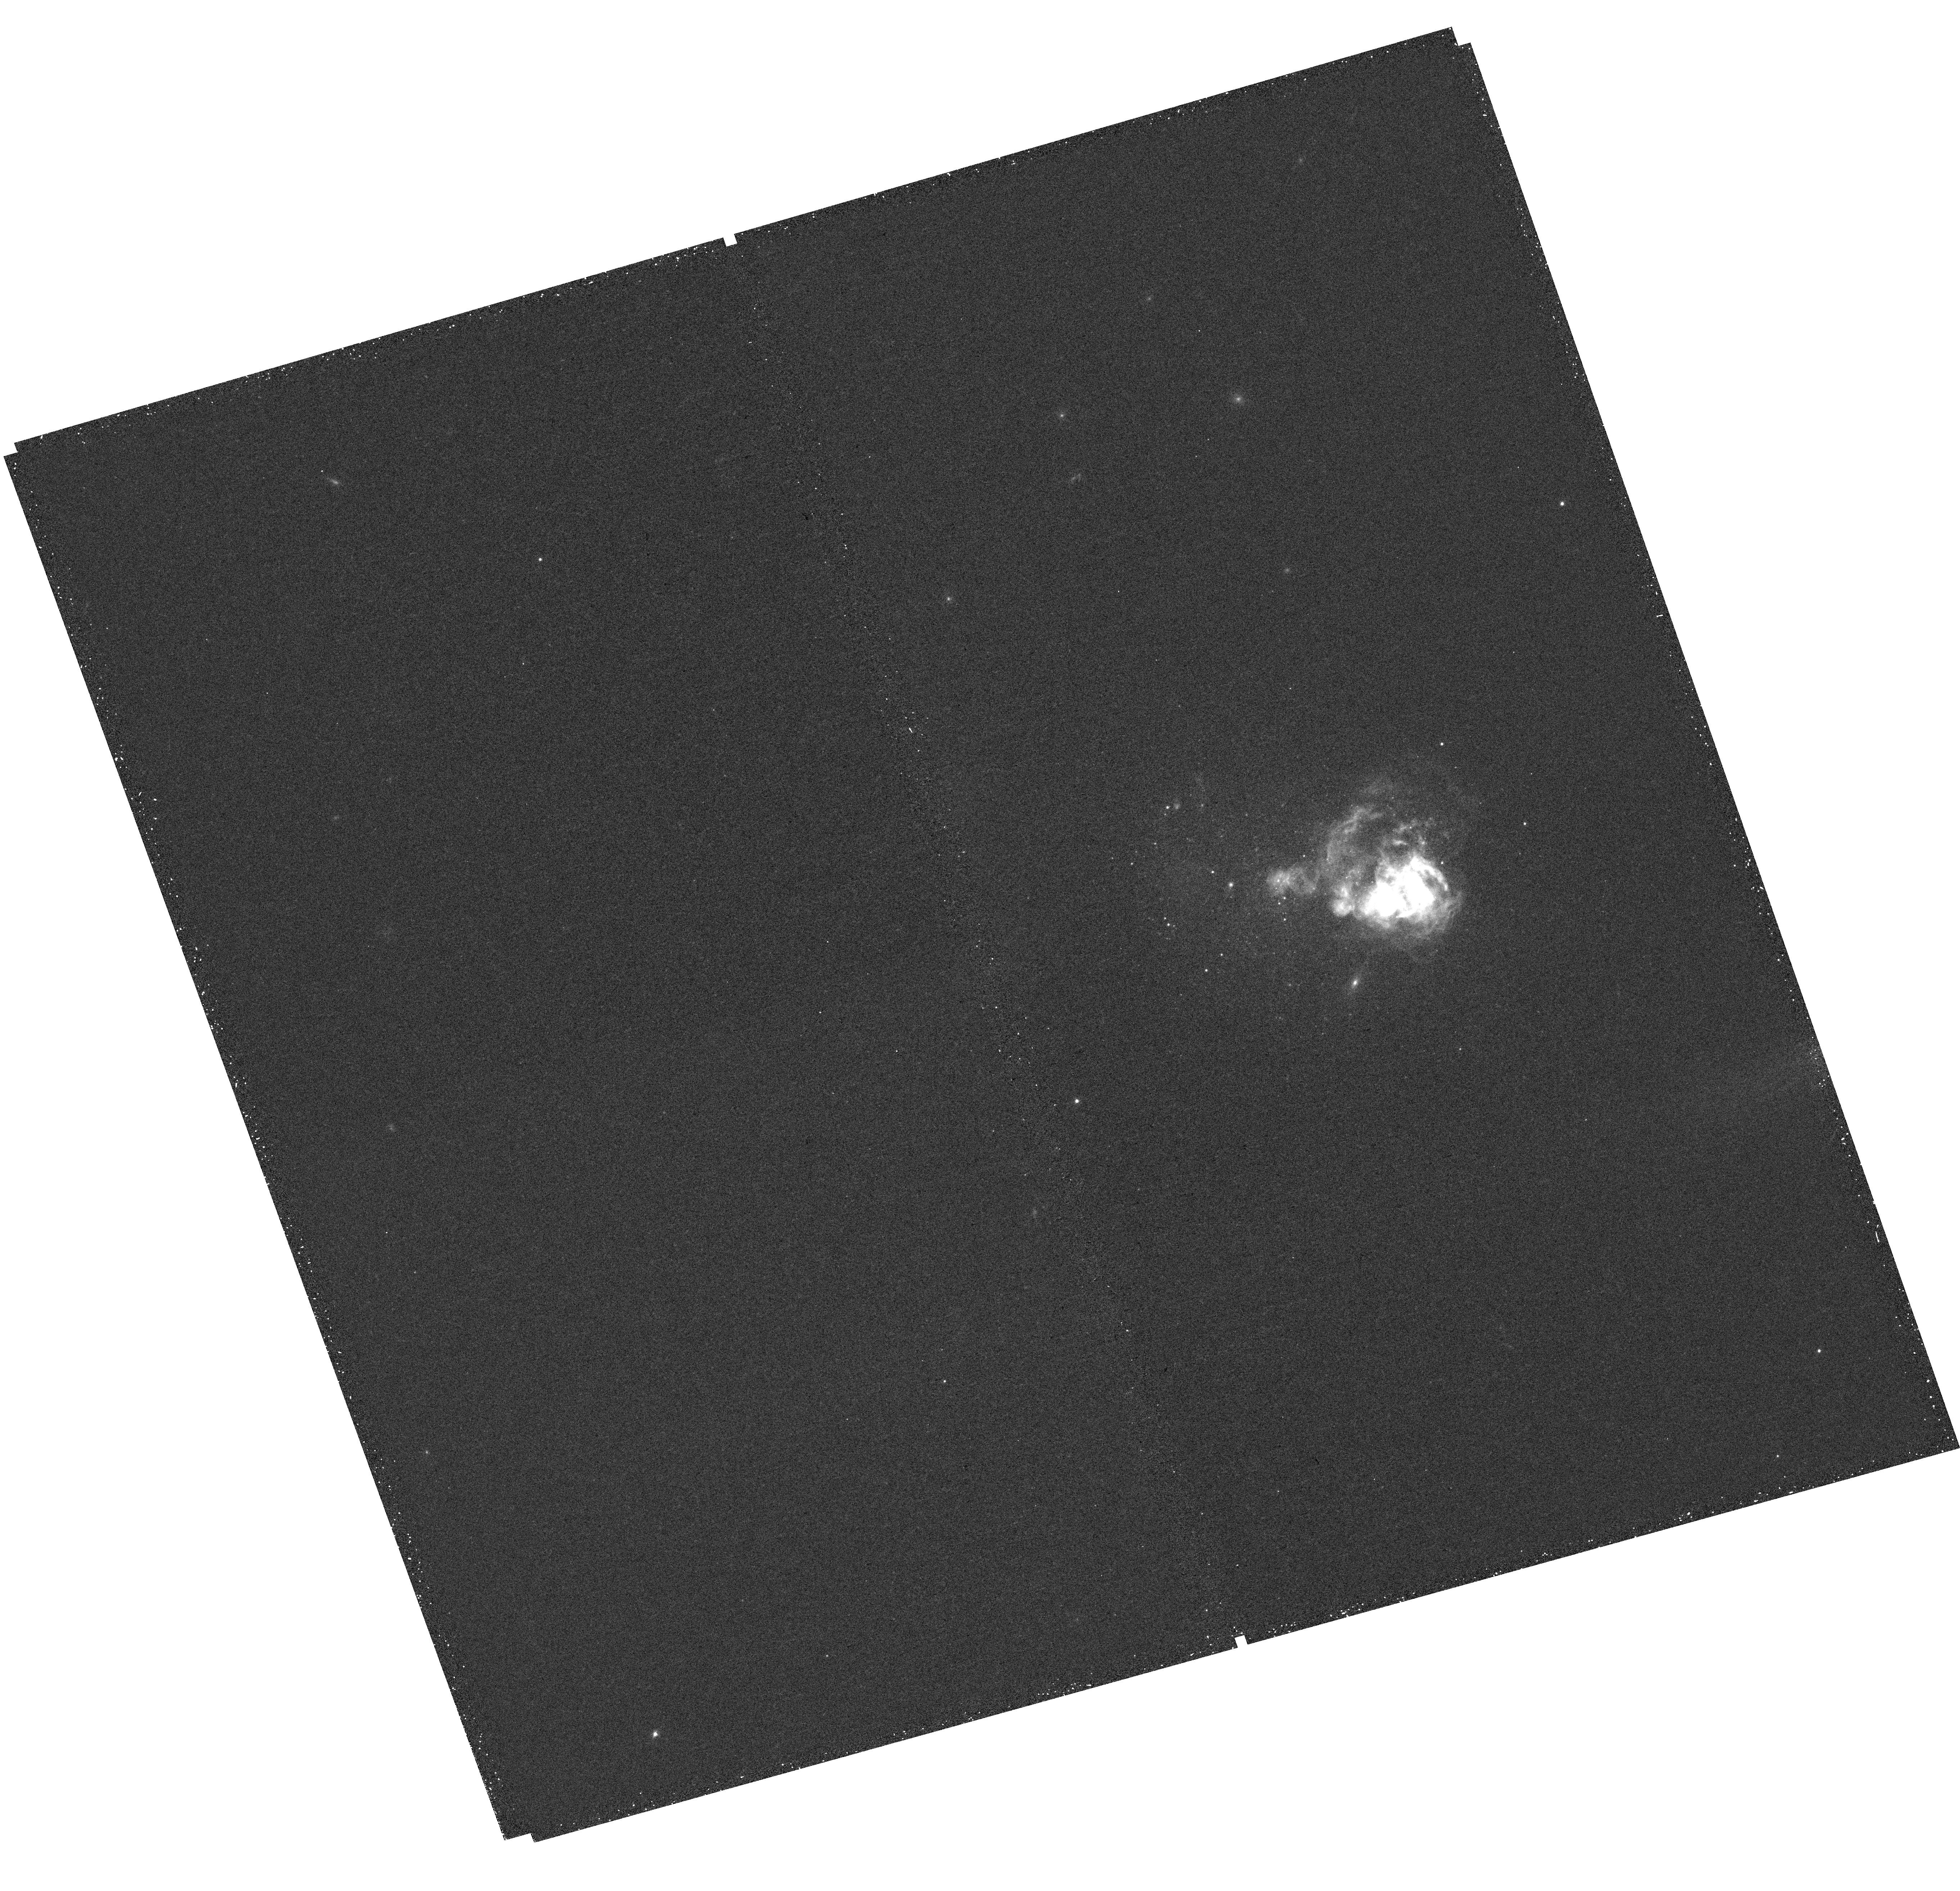
Target: UGCA281
Instrument: WFC3/UVIS
Filter: F657N
Exposure: 26 min
Observation ID: hst_13773_32_wfc3_uvis_f657n_icnk32

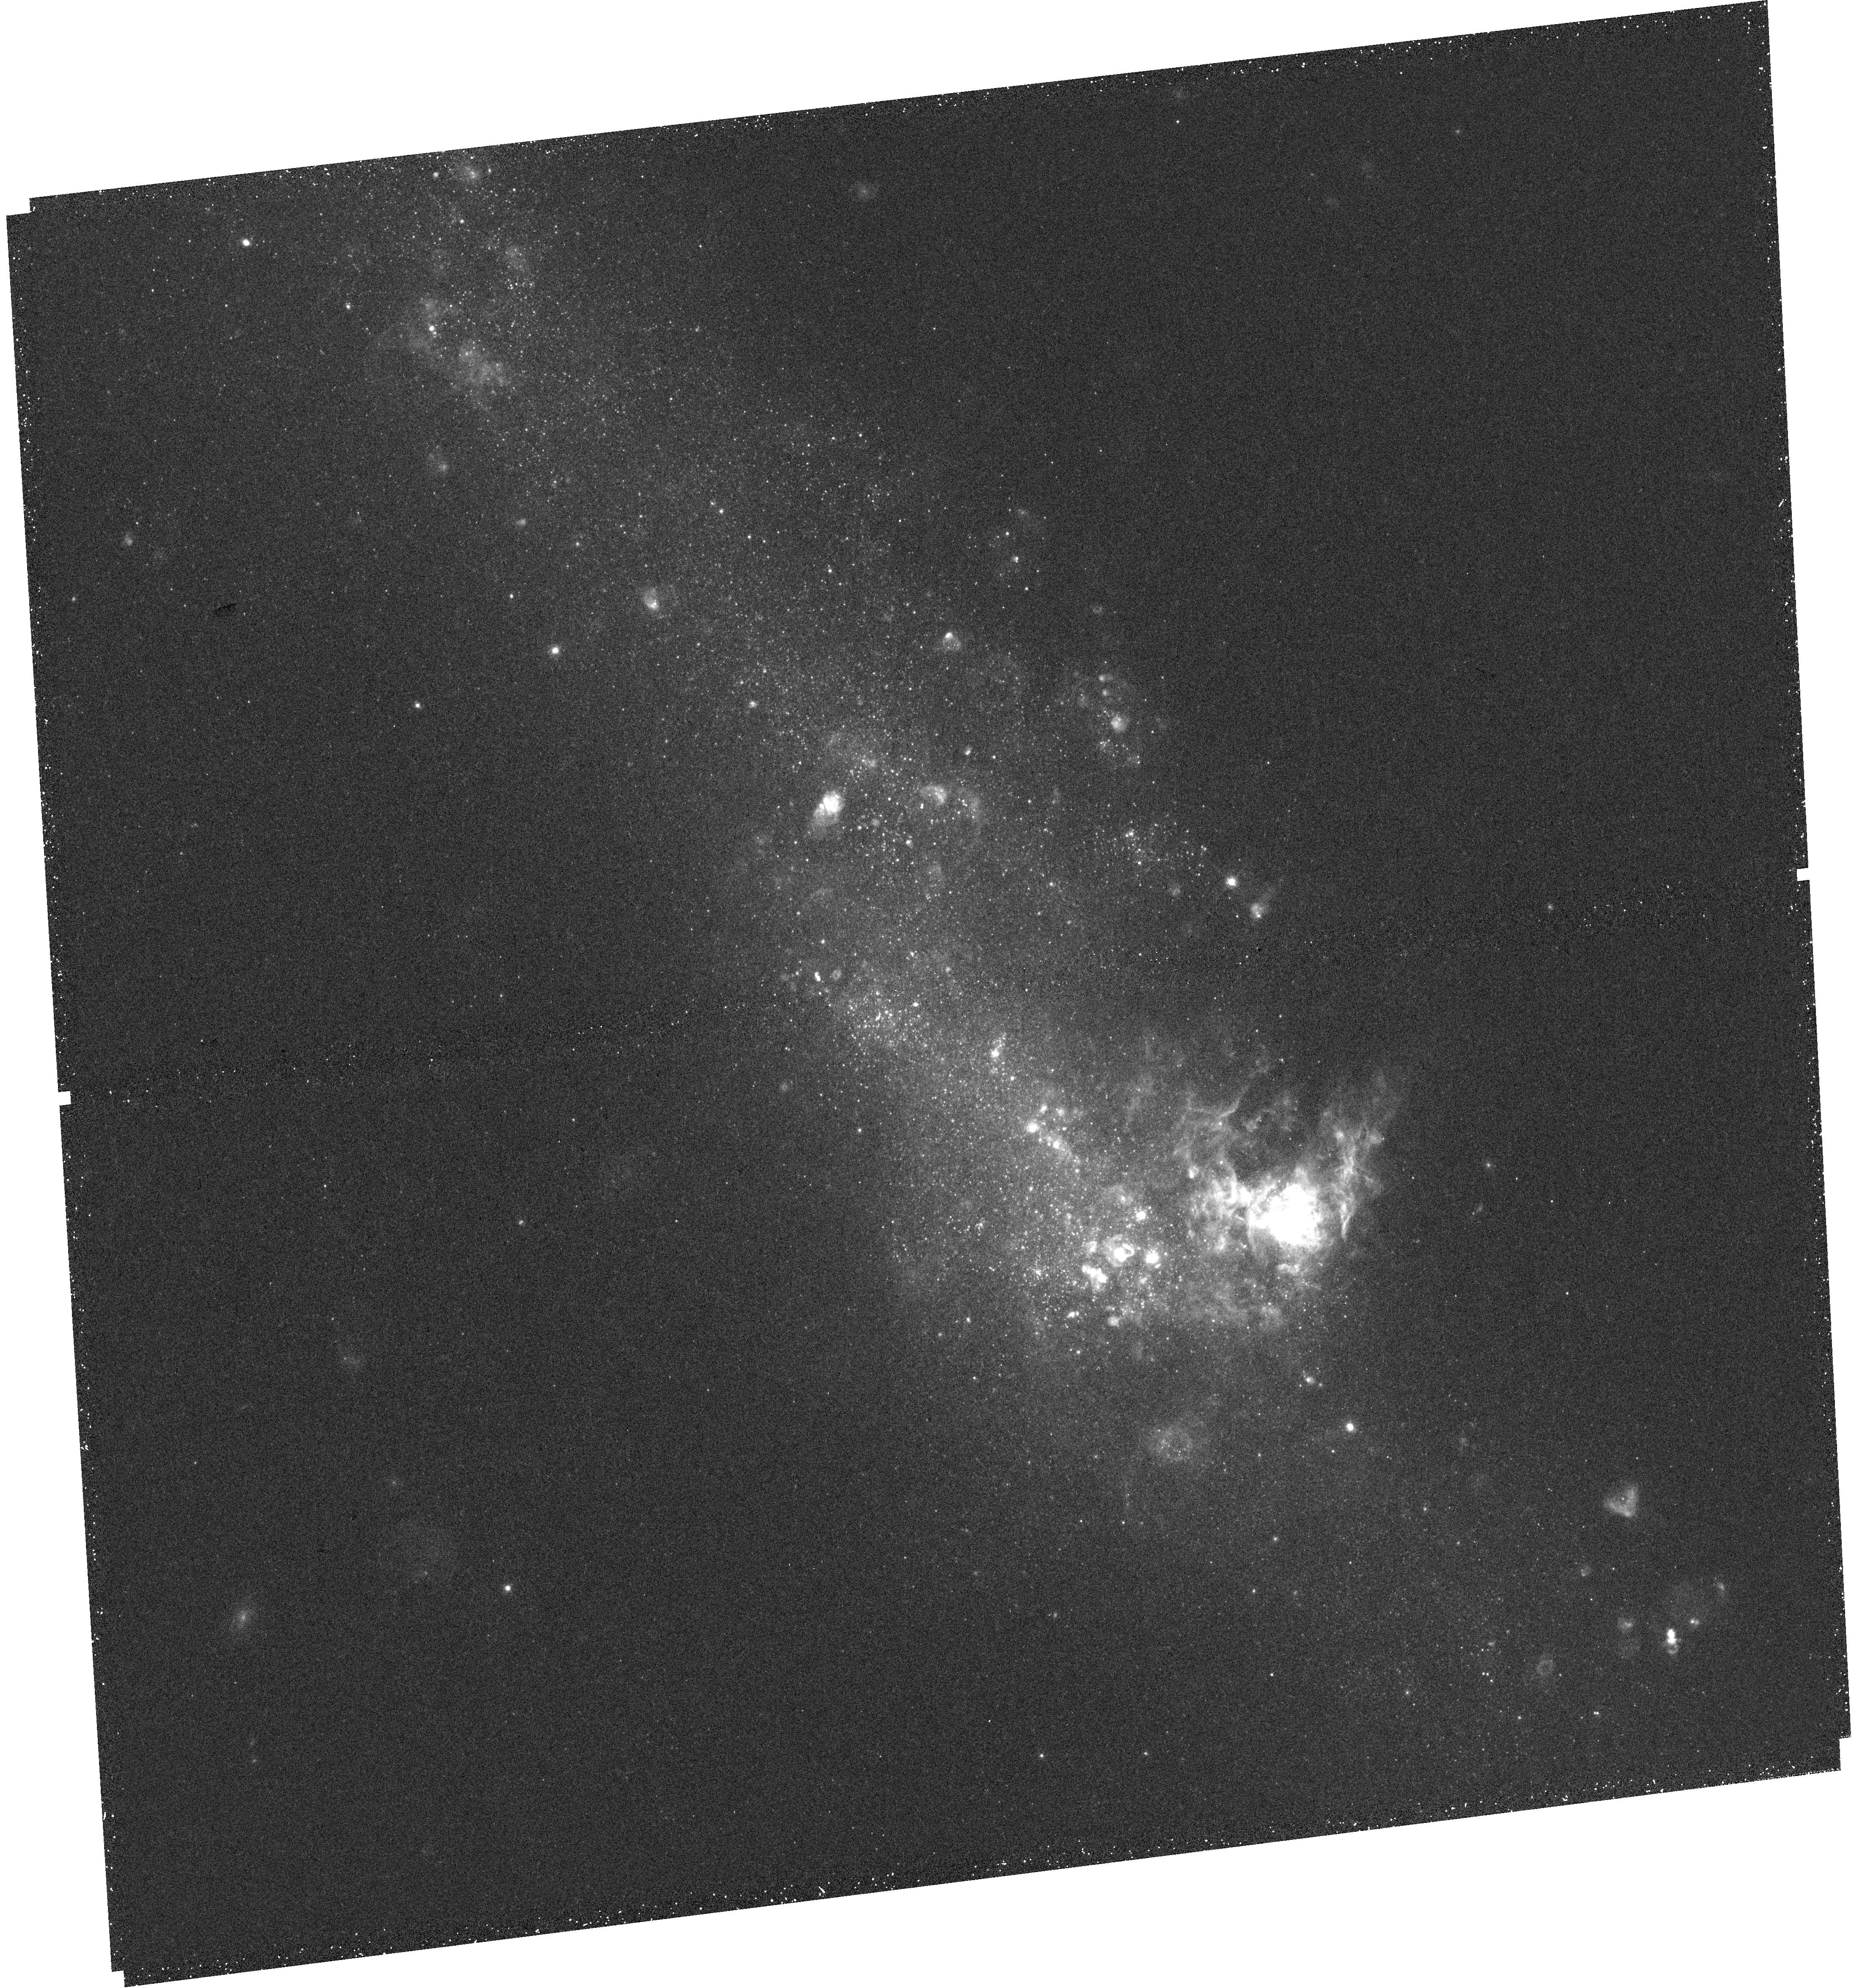
Target: NGC4656
Instrument: WFC3/UVIS
Filter: F657N
Exposure: 26 min
Observation ID: hst_13773_28_wfc3_uvis_f657n_icnk28

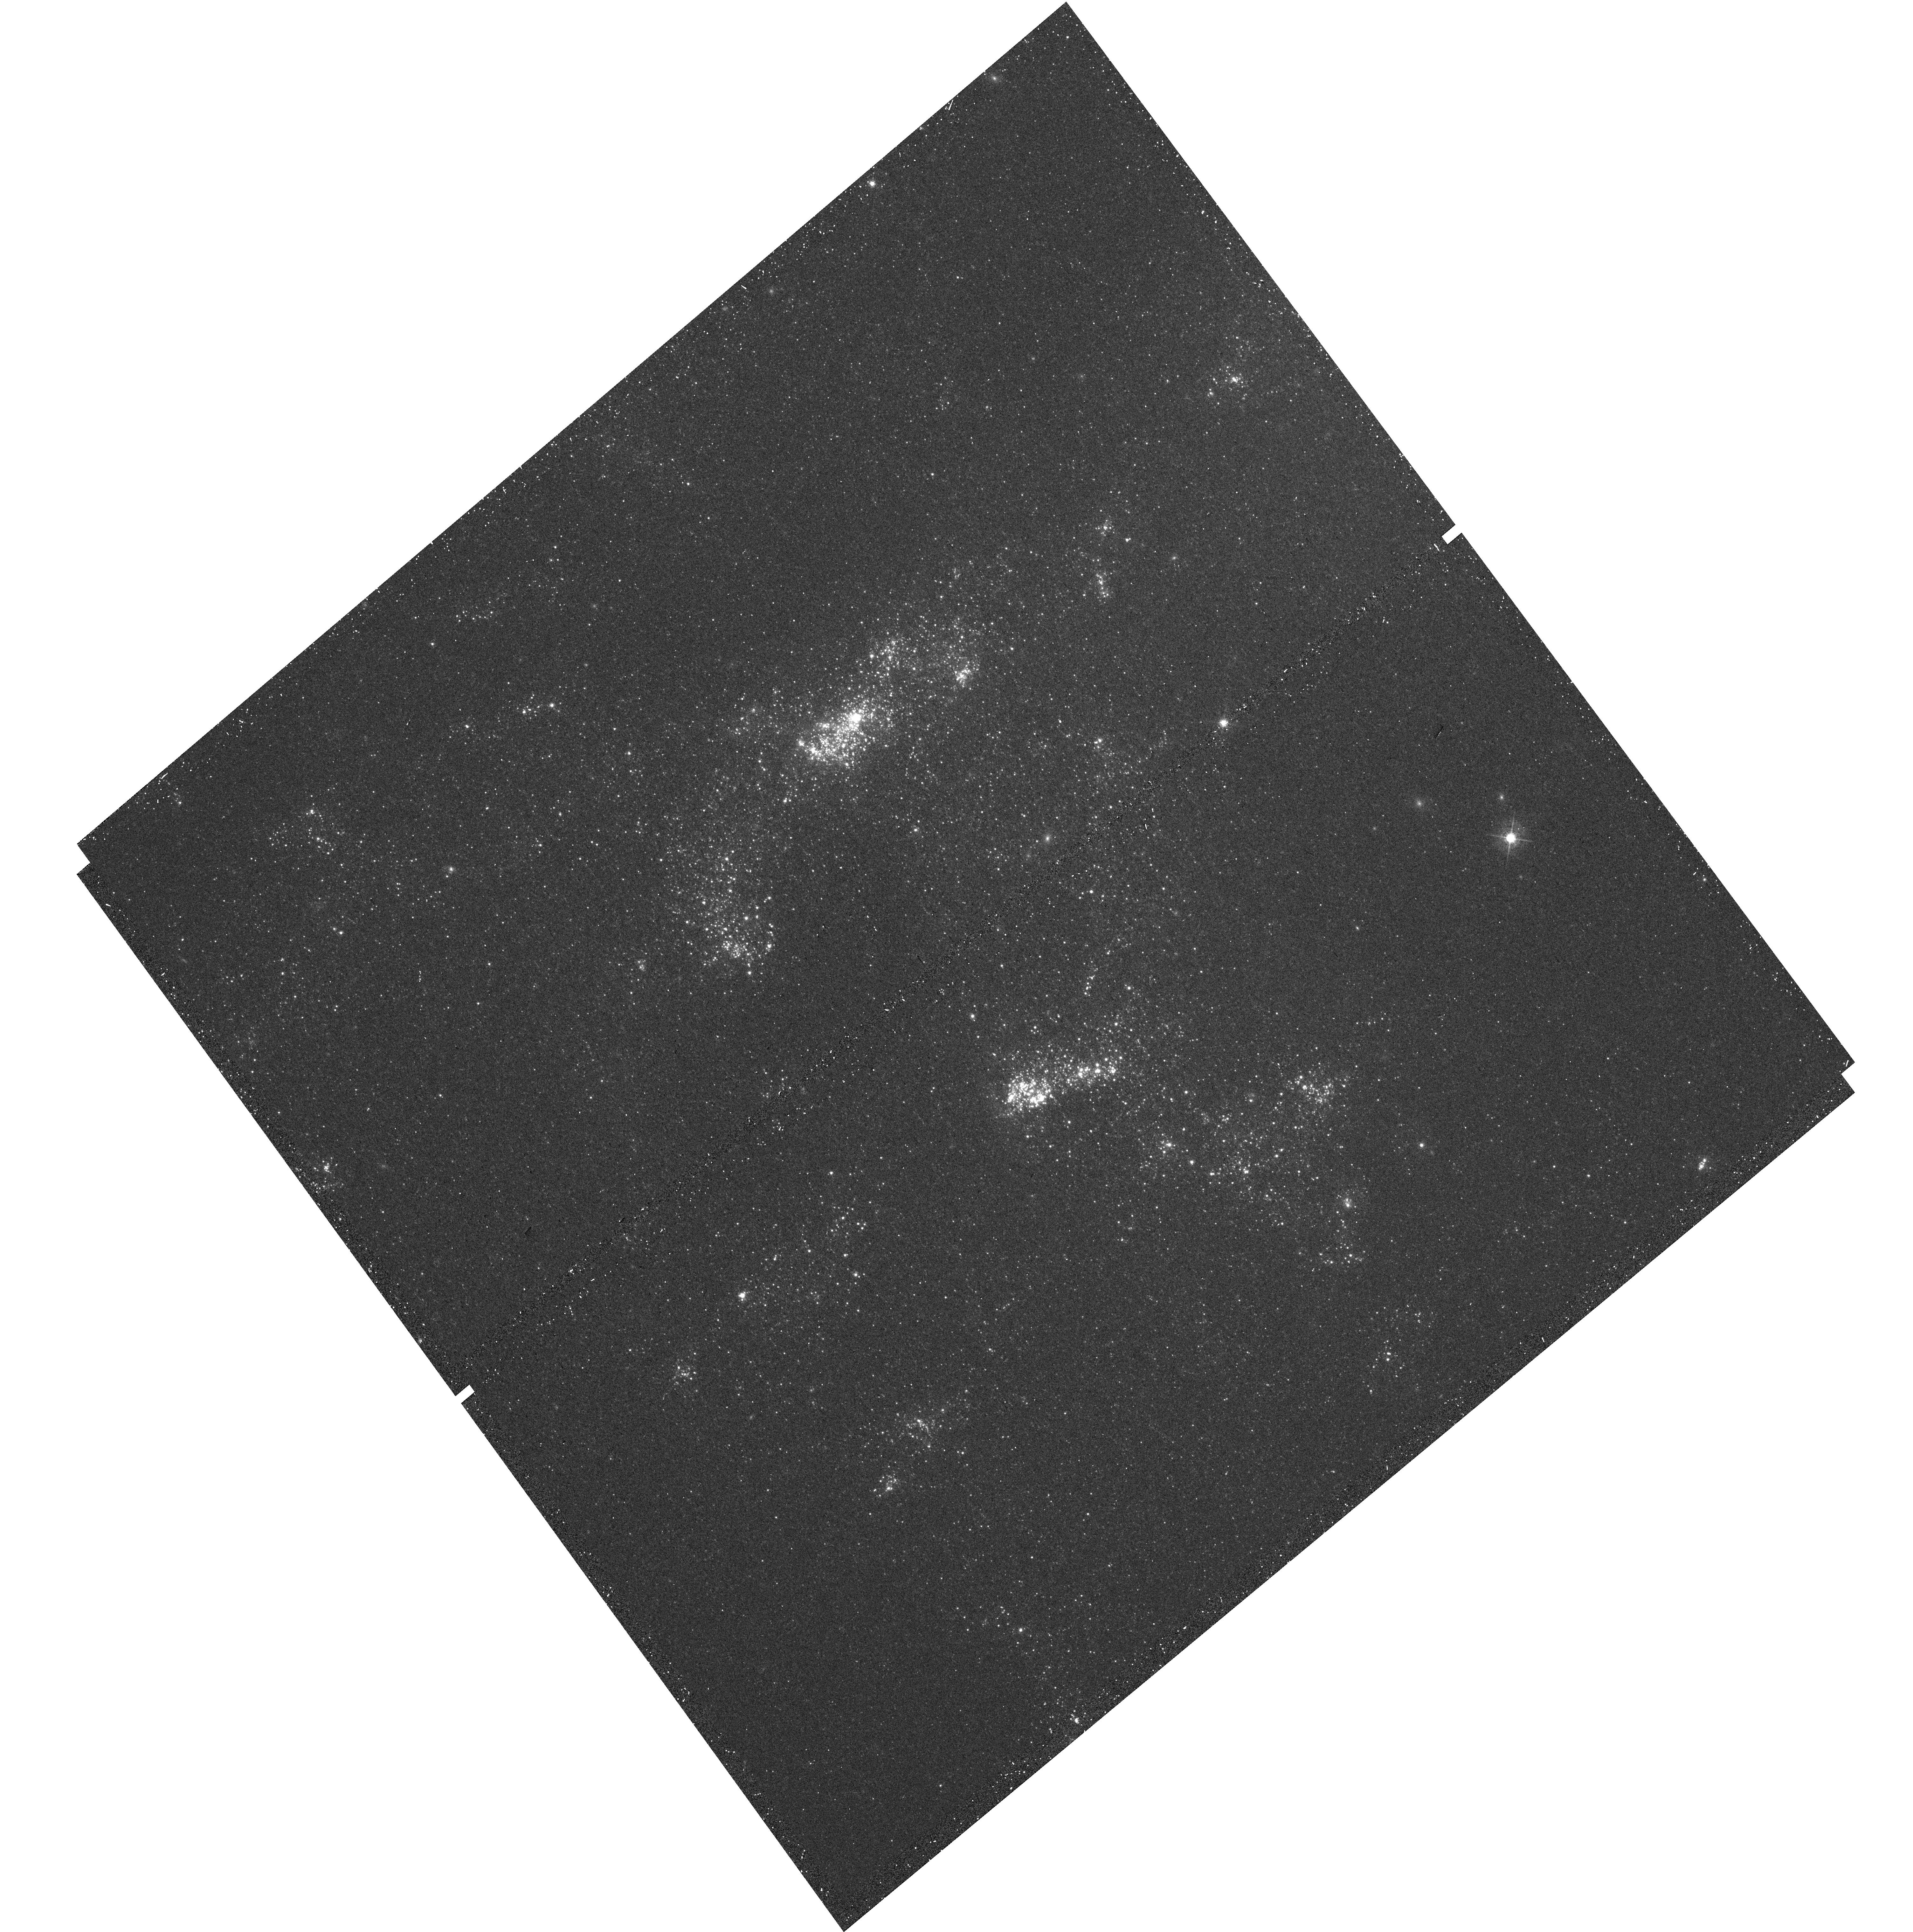
Target: NGC4395-1
Instrument: WFC3/UVIS
Filter: F547M
Exposure: 9 min
Observation ID: hst_13773_25_wfc3_uvis_f547m_icnk25

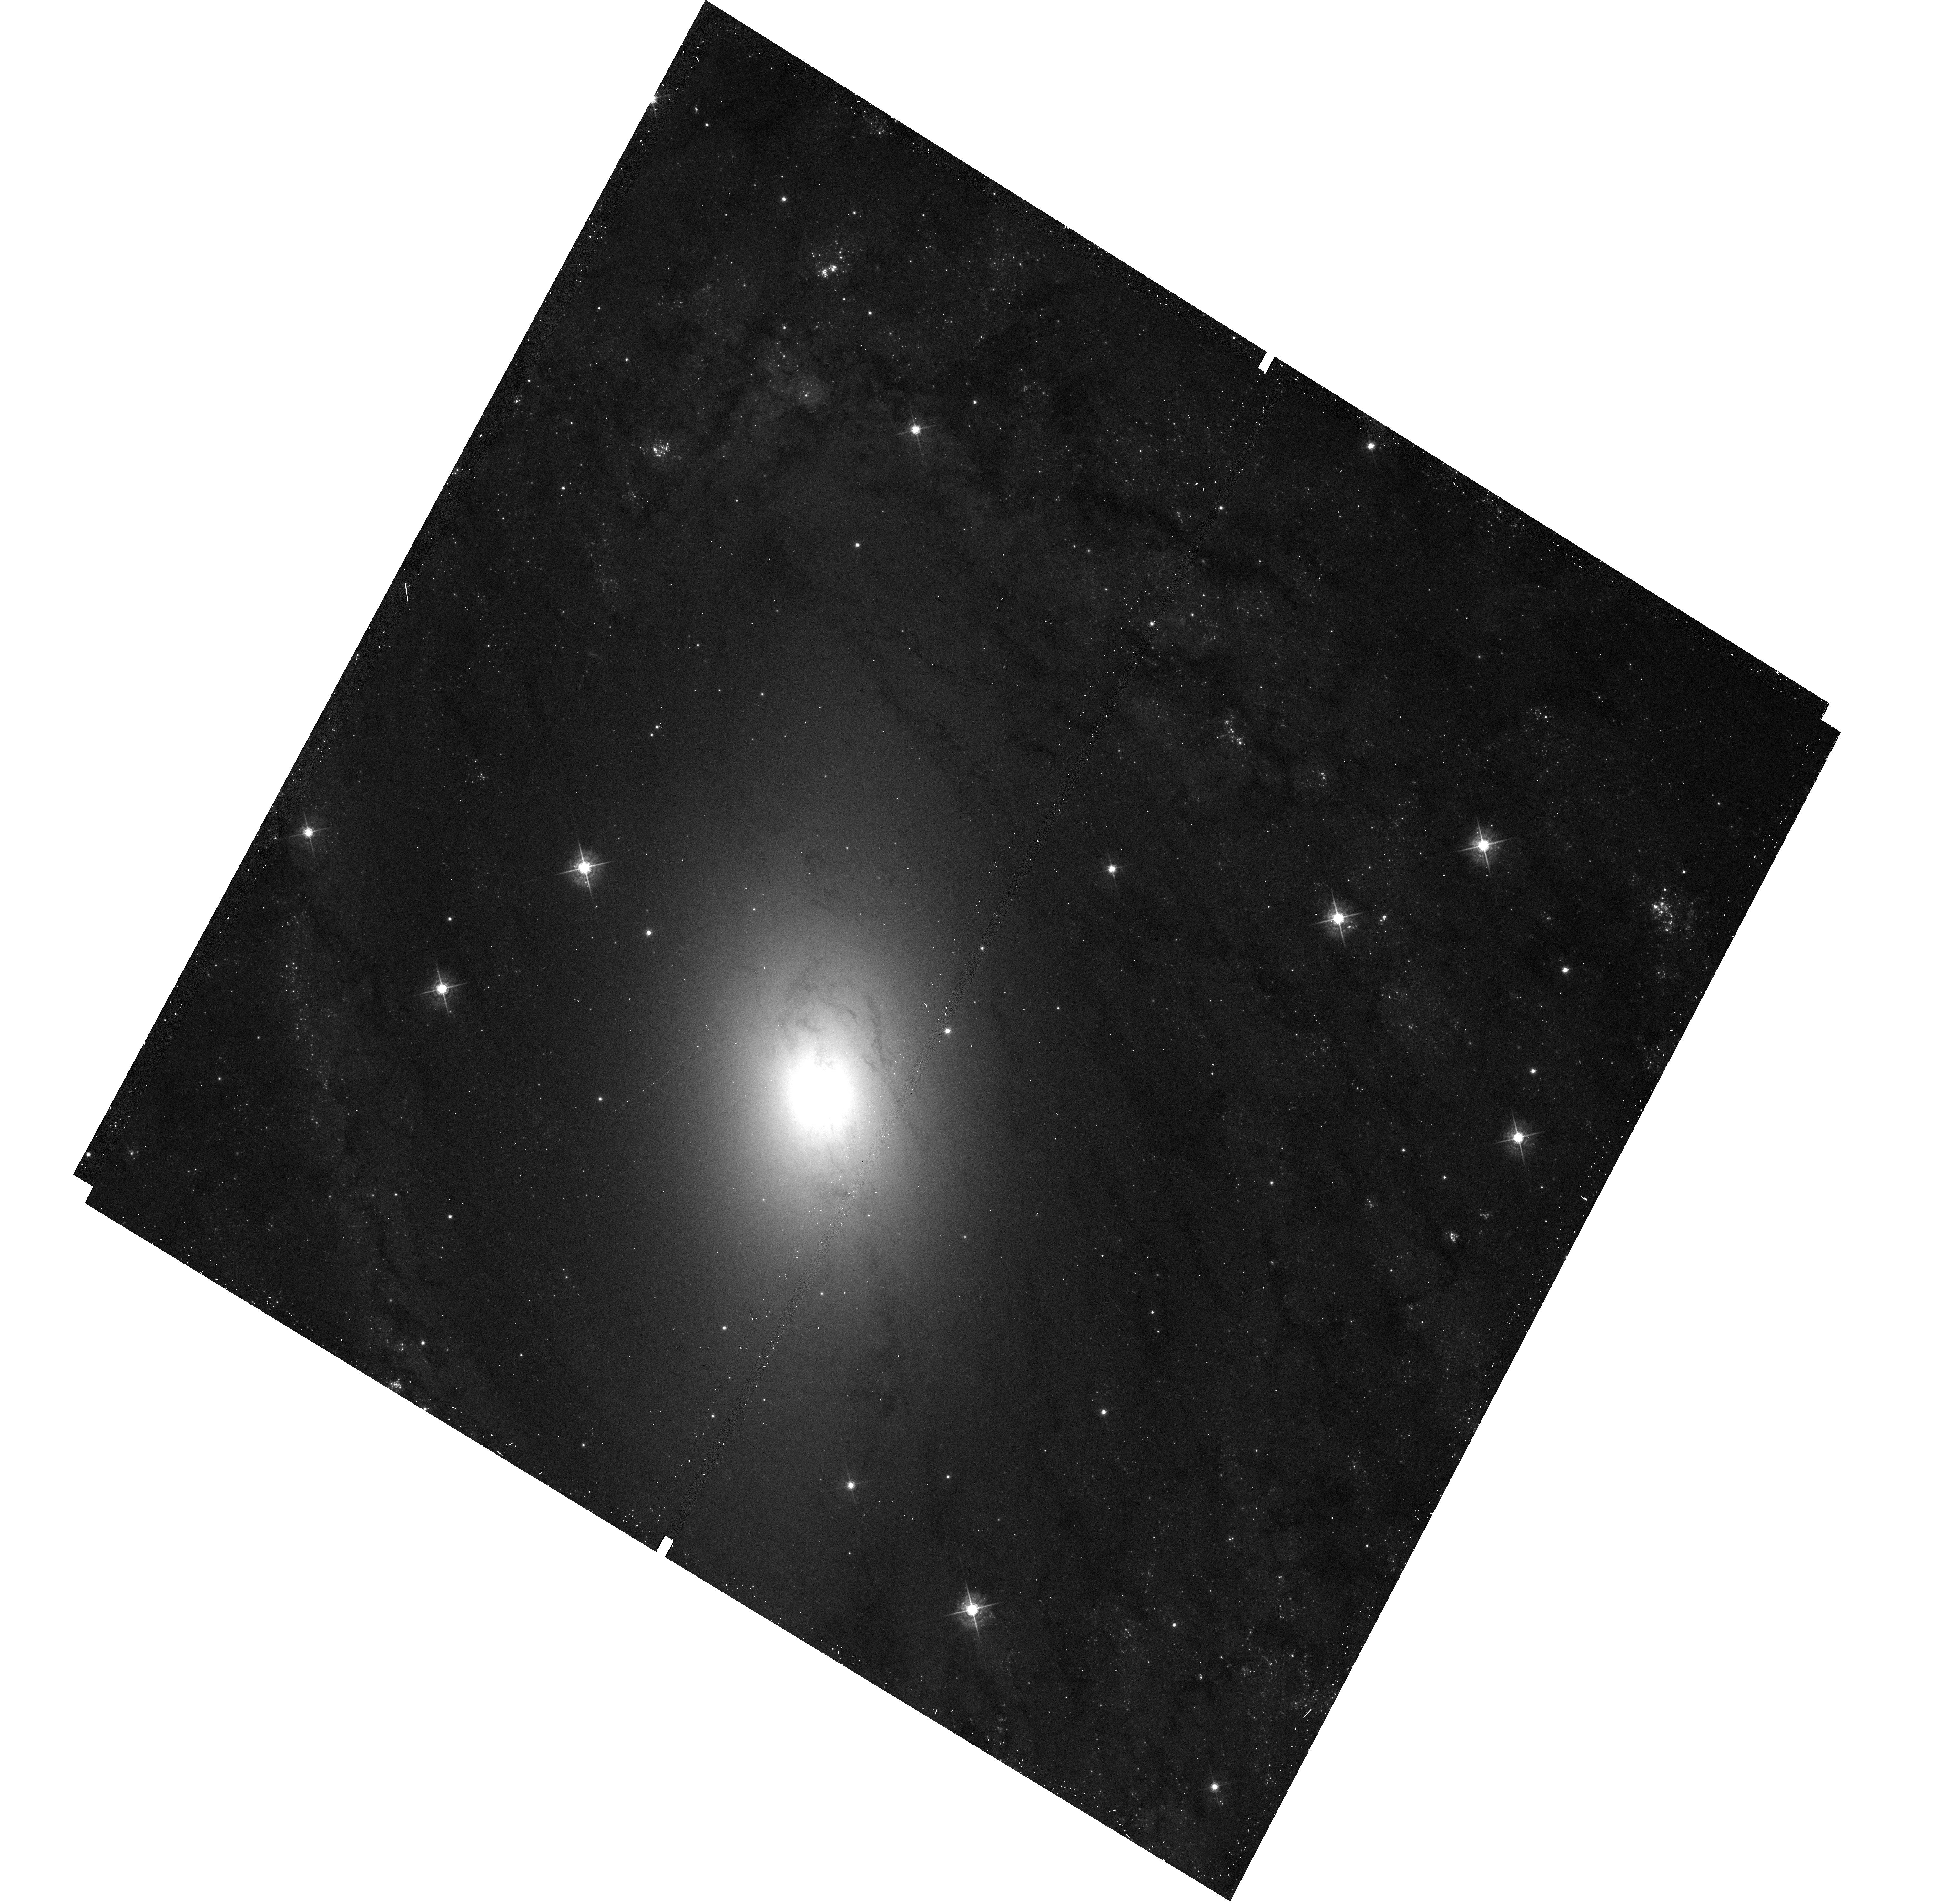
Target: NGC6744-1
Instrument: WFC3/UVIS
Filter: F547M
Exposure: 9 min
Observation ID: hst_13773_12_wfc3_uvis_f547m_icnk12

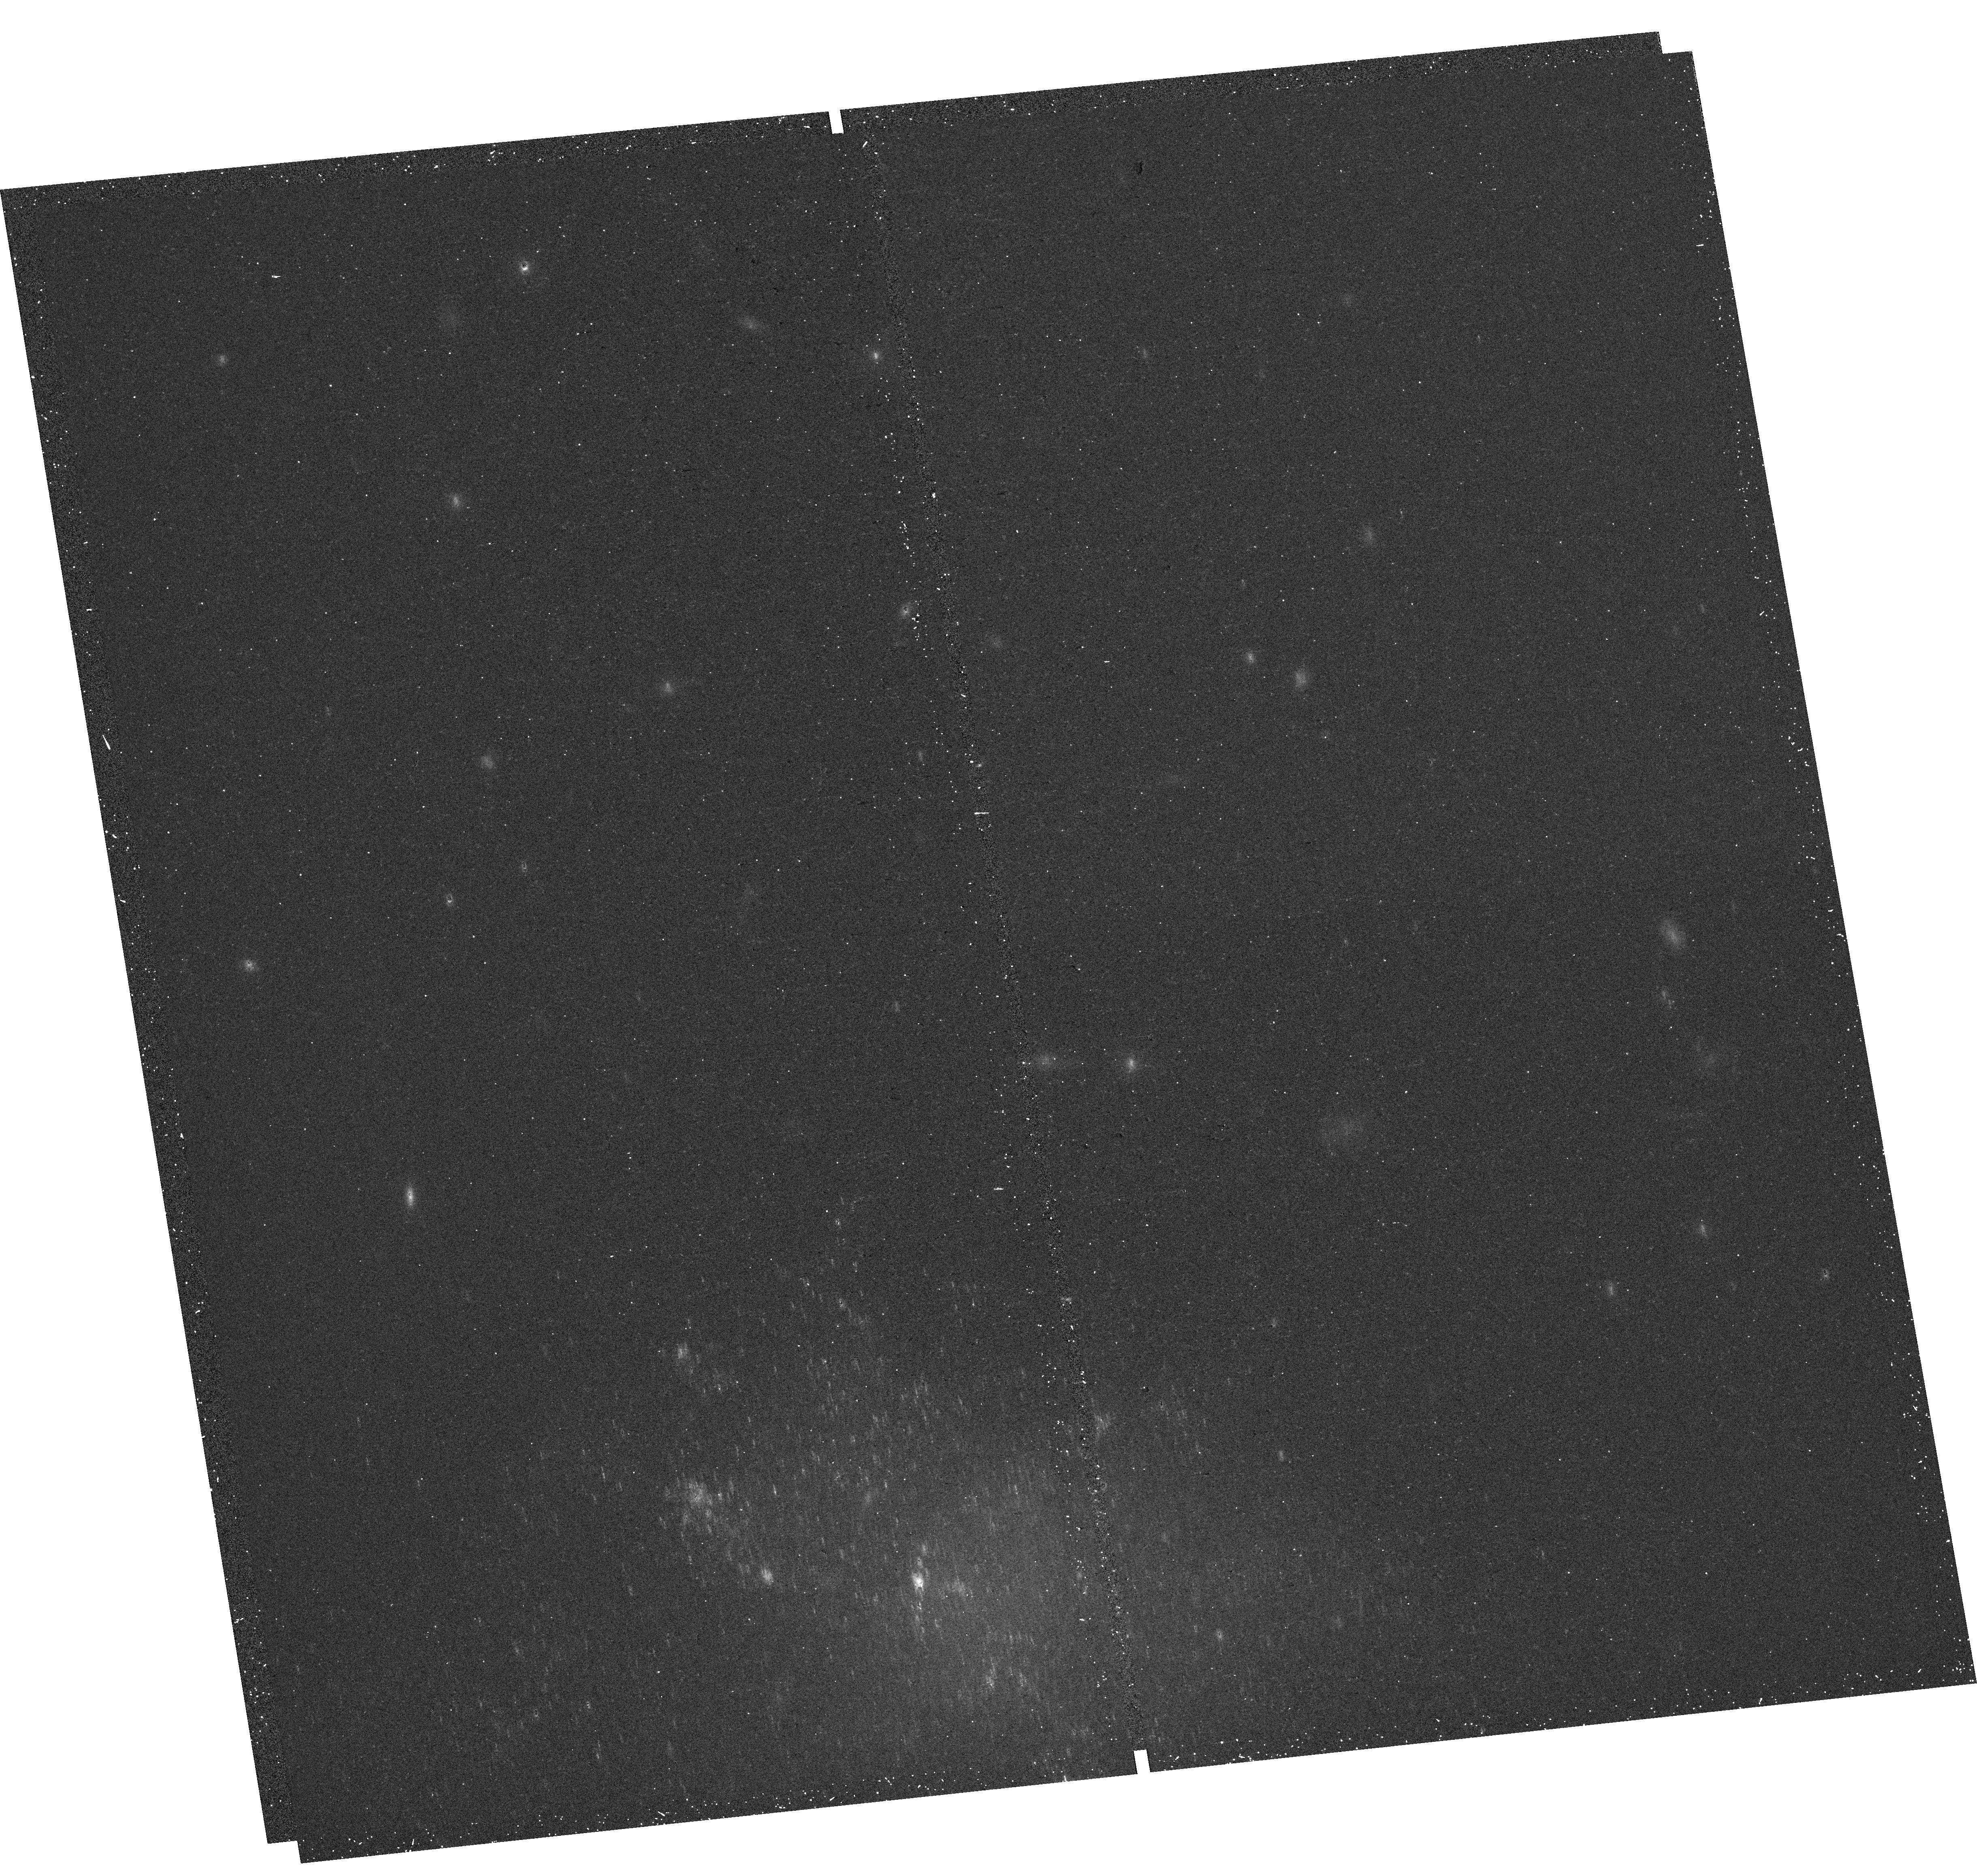
Target: NGC5477
Instrument: WFC3/UVIS
Filter: F547M
Exposure: 9 min
Observation ID: hst_13773_29_wfc3_uvis_f547m_icnk29

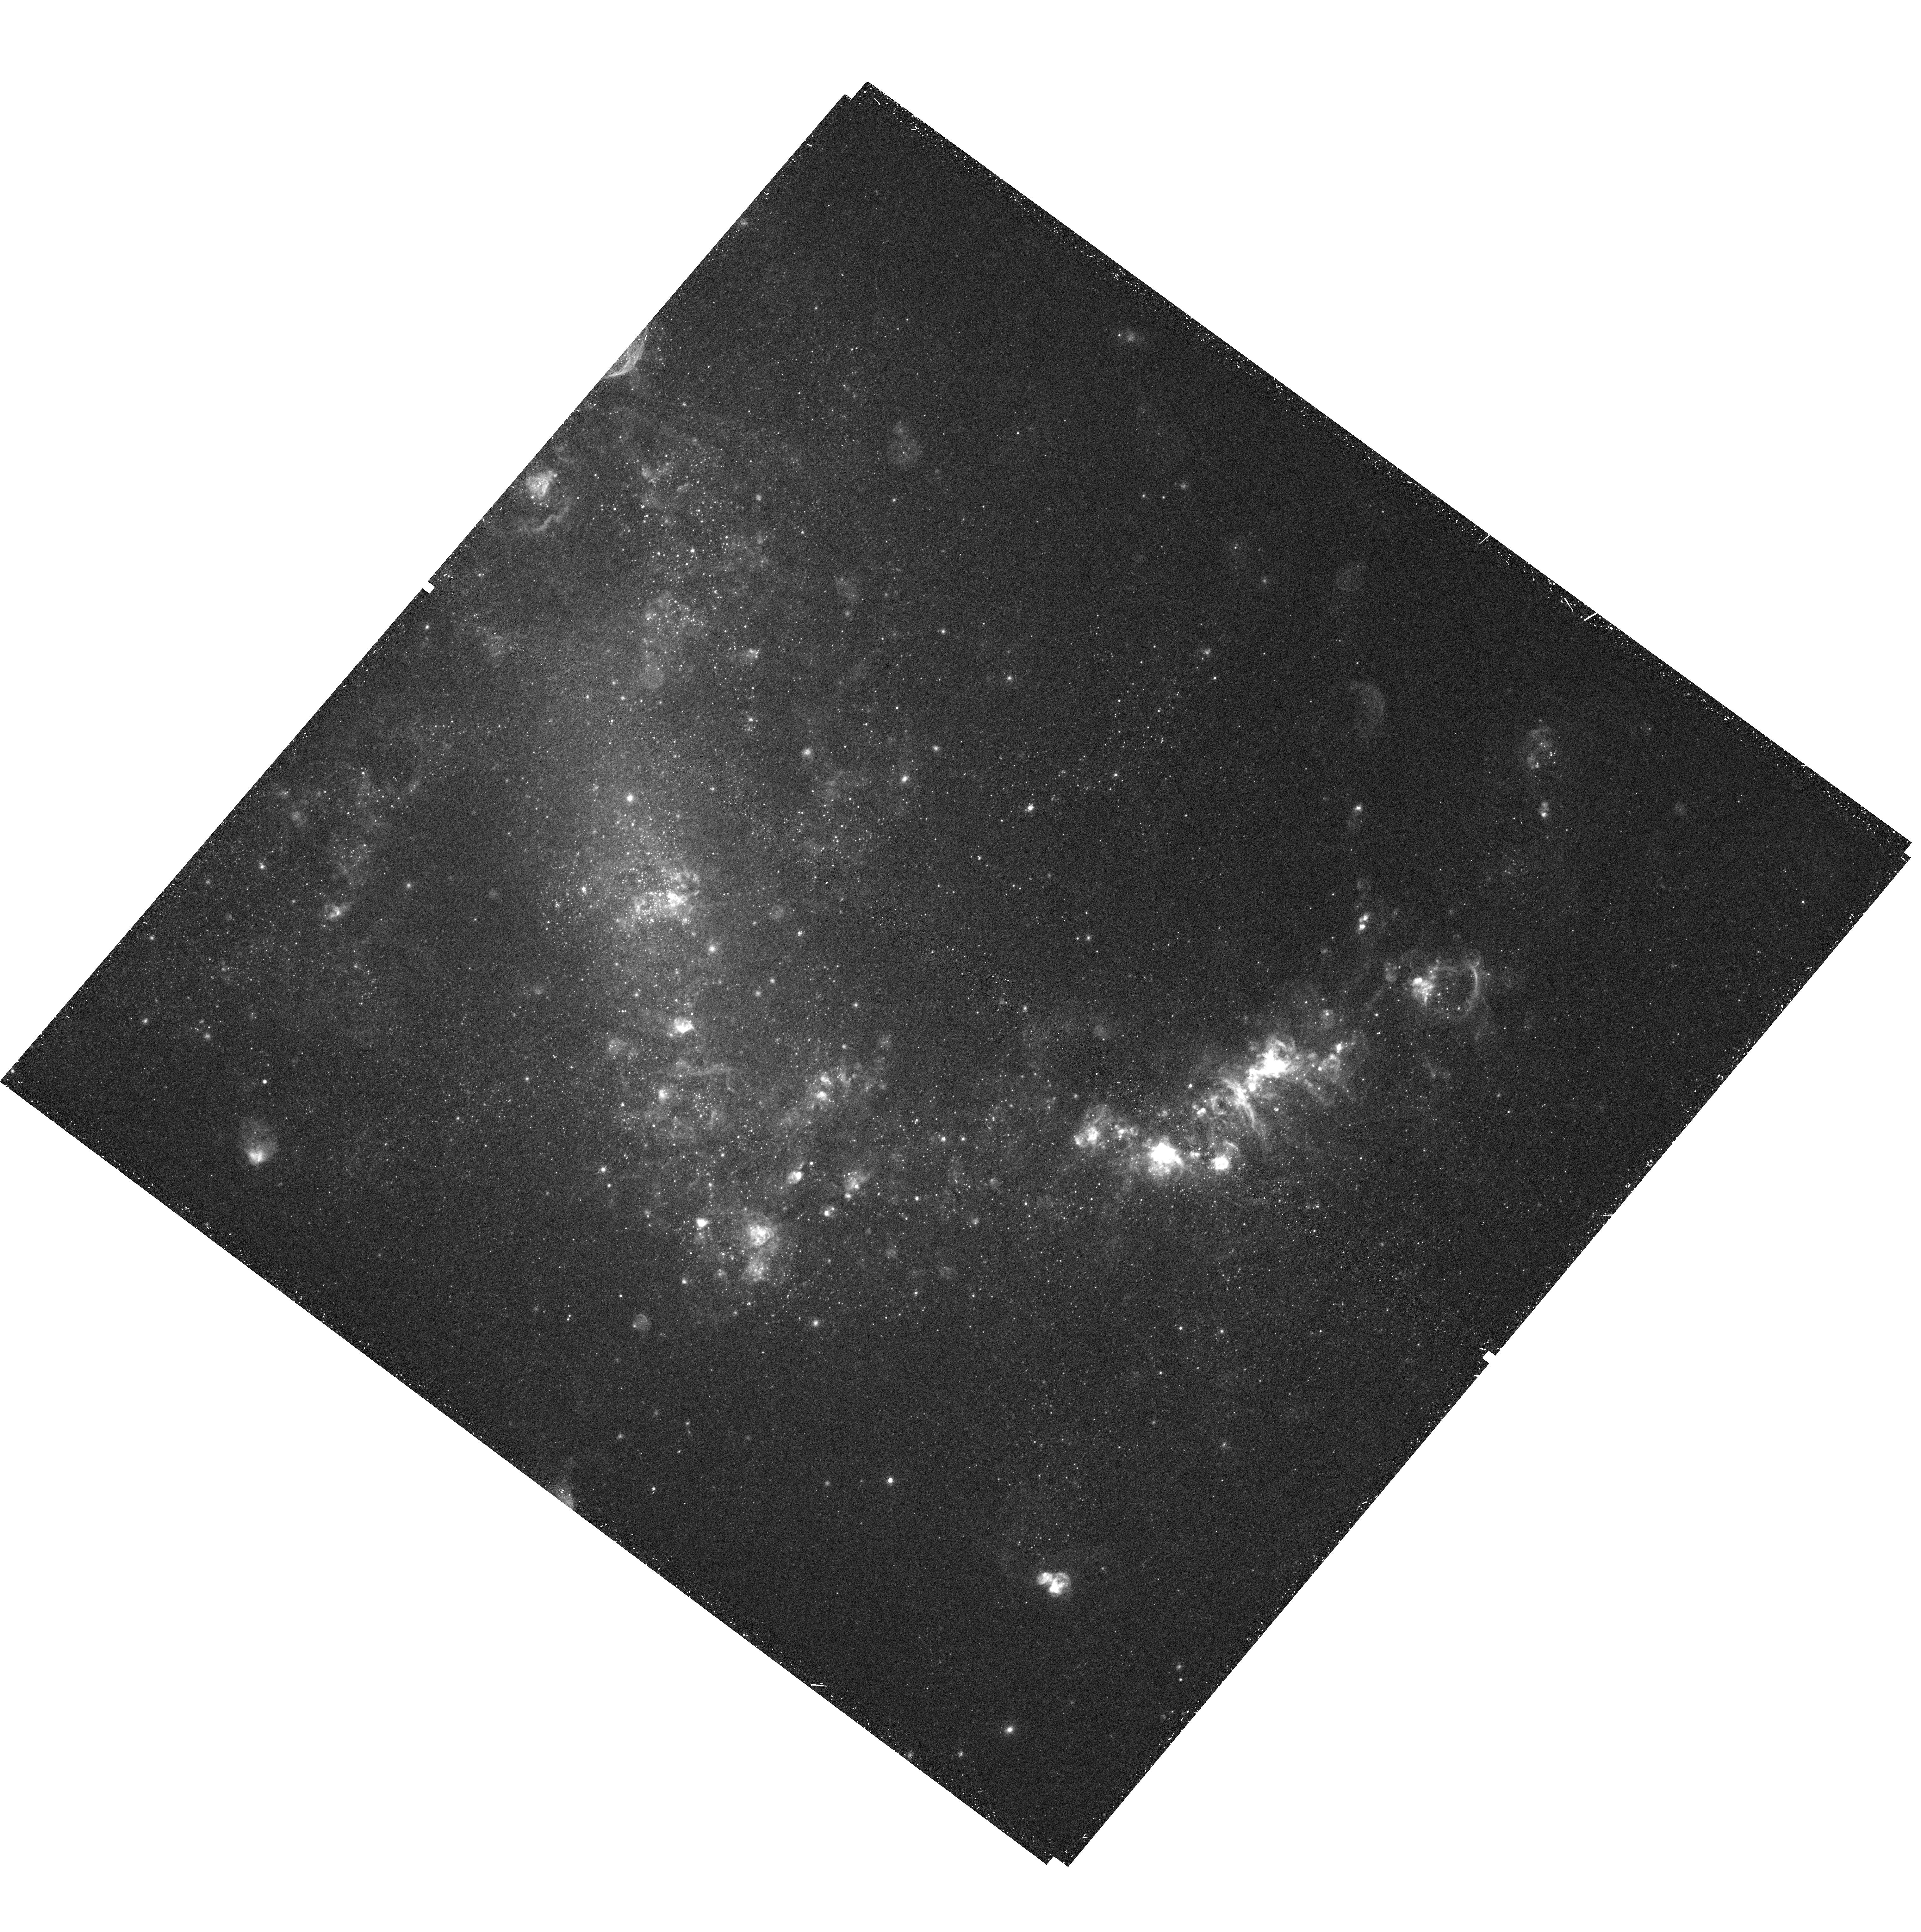
Target: NGC1313-2
Instrument: WFC3/UVIS
Filter: F657N
Exposure: 26 min
Observation ID: hst_13773_16_wfc3_uvis_f657n_icnk16

H-alpha LEGUS: Unveiling the Interplay Between Stars, Star Clusters, and Ionized Gas (PI: Chandar, Rupali)

We propose to obtain narrow-band, H-alpha observations for a significant subset of the star-forming, nearby galaxies recently targeted by the LEGUS treasury program (GO-13364). LEGUS is observing these galaxies in five broad-band filters: NUV, U, B, V, and I. The new H-alpha observations will reveal thousands of previously undetected HII regions, including those ionized by stellar clusters and single massive stars, allow us to measure their luminosities and sizes, and to separate discrete sources from diffuse ionized gas. We will use our narrow-band imaging survey to: (1) establish the connection between star and cluster formation, and determine the prevelance with which isolated massive stars form in different galaxies; (2) determine whether the initial cluster mass function is universal; (3) investigate the size evolution of ionized gas bubbles, and how this depends on cluster age and mass, as well as on local galactic conditions; and (4) place stringent limits on the leakage of ionizing photons from HII regions, and better understand how the interplay between properties of the ionizing source and the morphology of the HII region impacts leakage. The broad goal of this study is to better understand how feedback from massive stars affects the surrounding medium. Ultimately, the interplay between feedback and the ISM on these scales will enable a better understanding of galaxy-scale outflows in the early universe, a process critical to galaxy evolution. This program naturally lends itself to an improvement of the scientific output by involving the general public via an already established Citizen Science program.